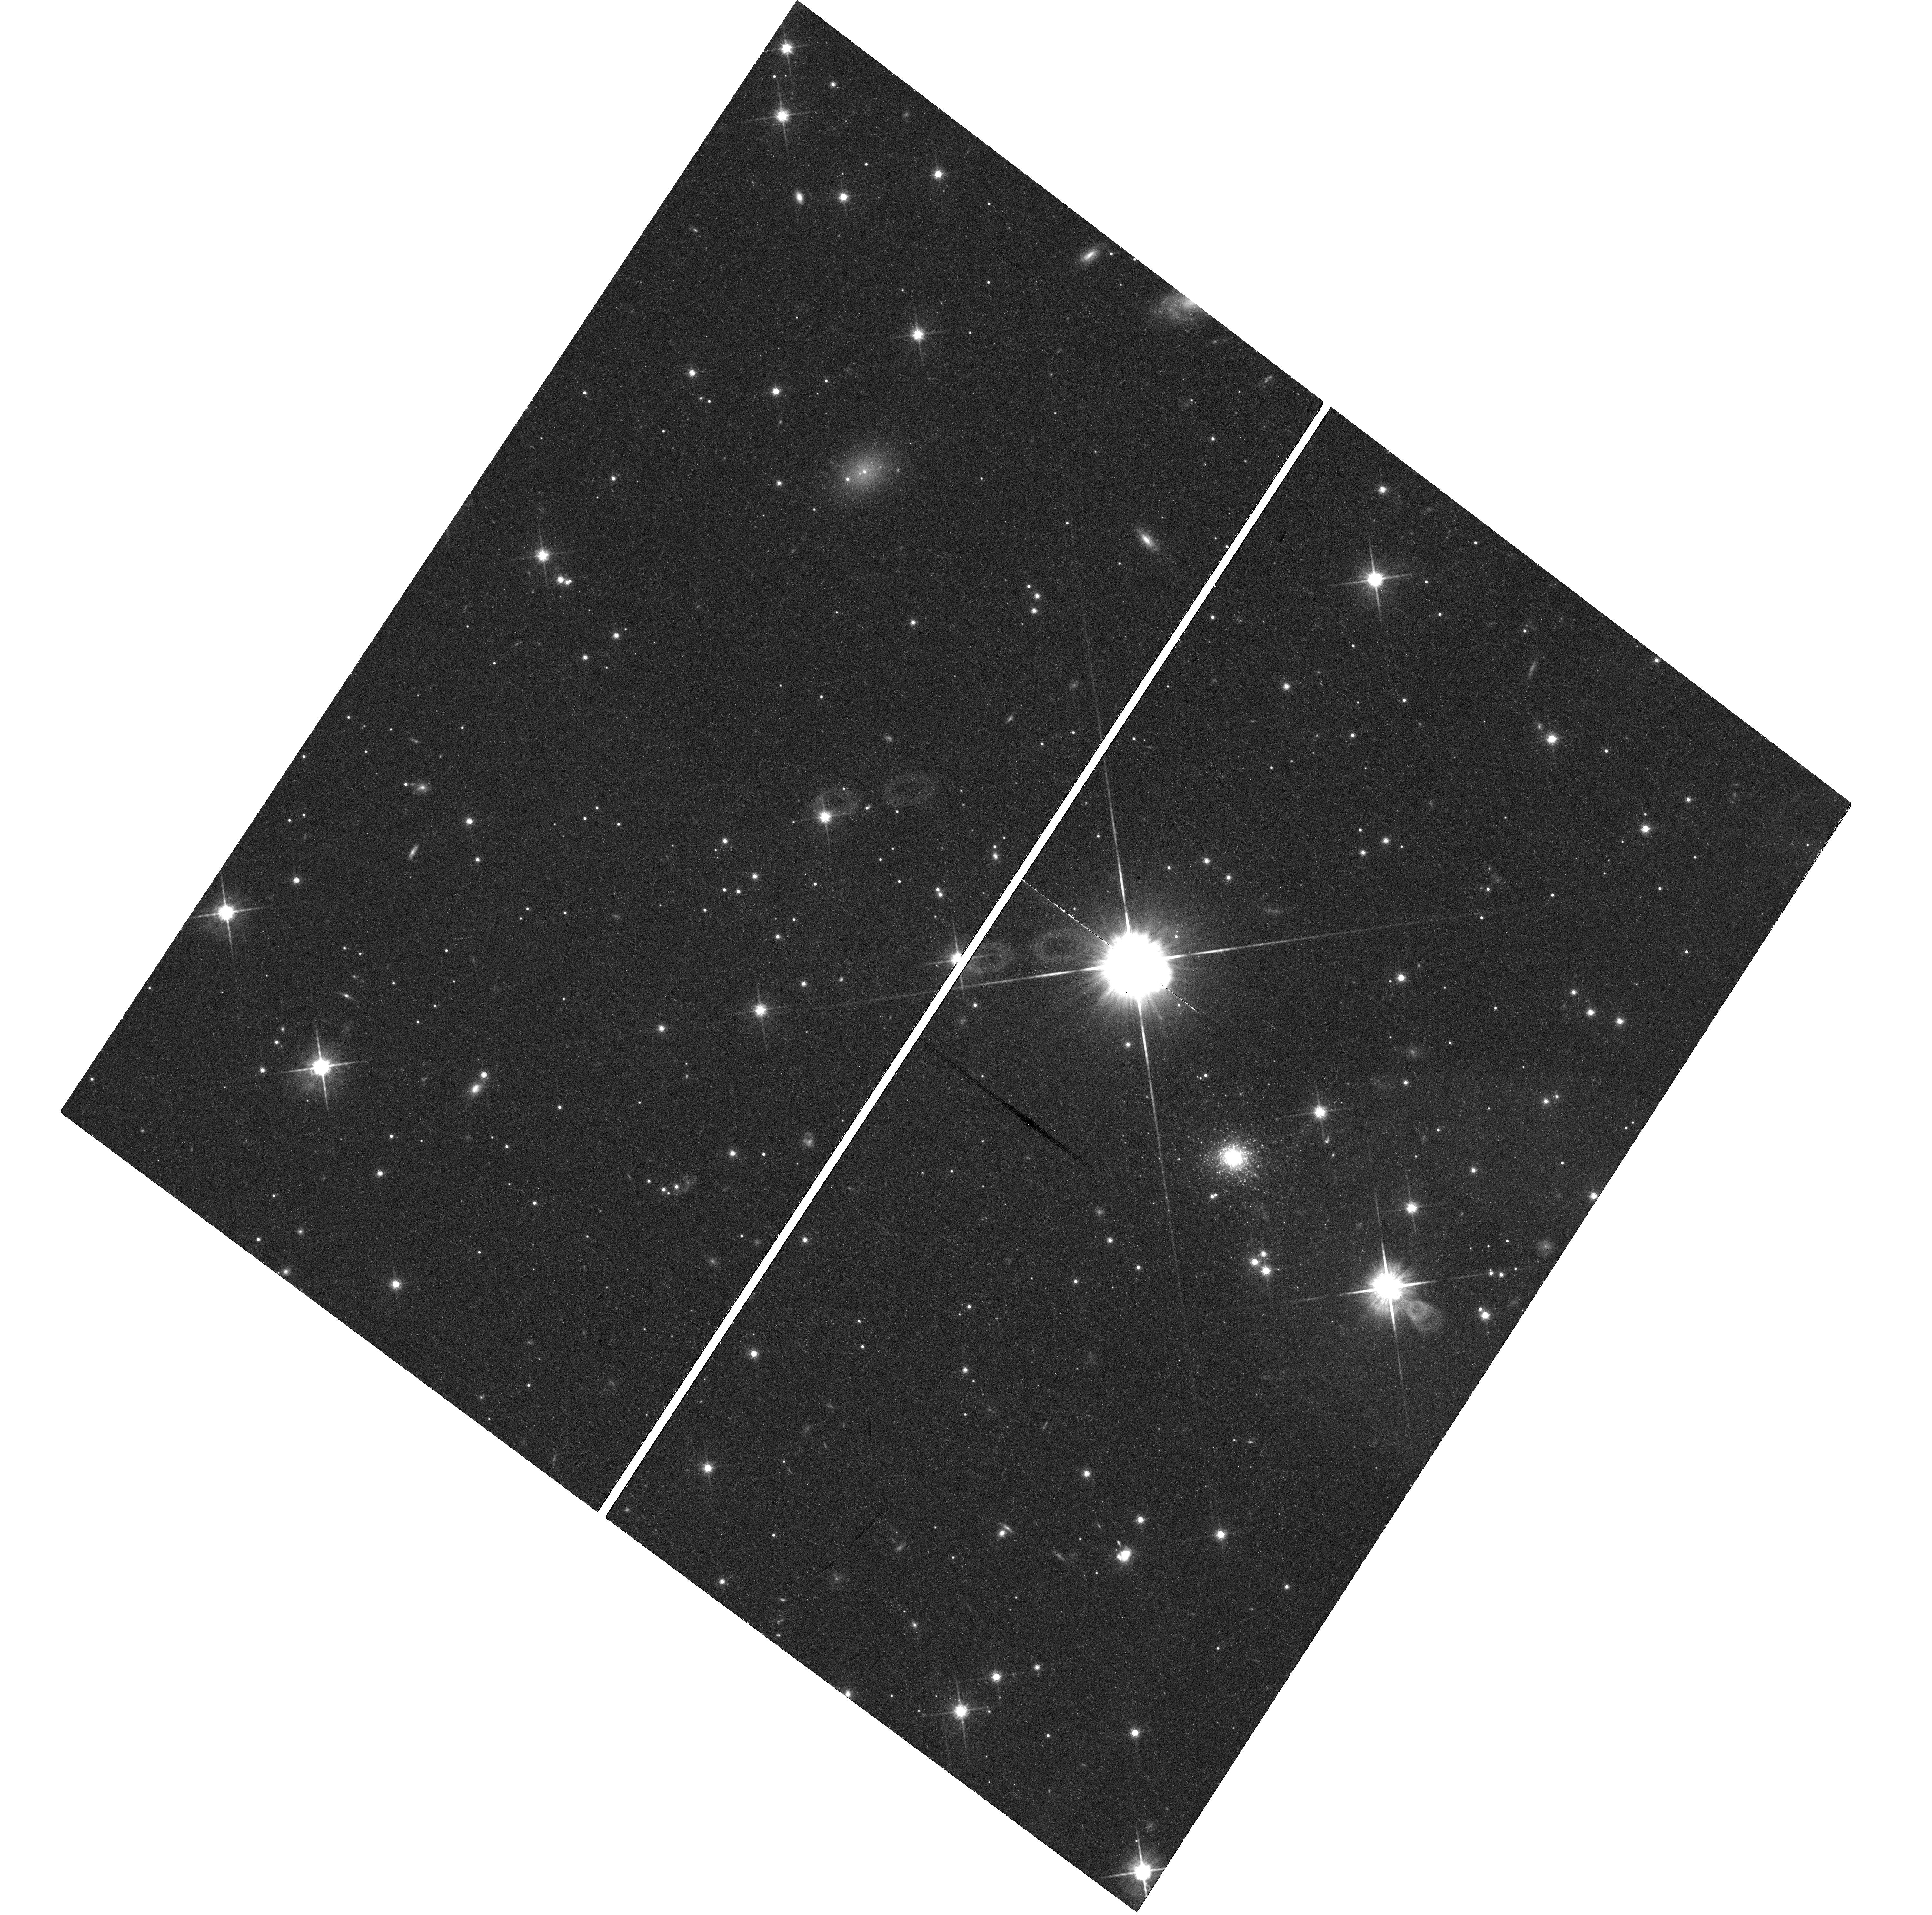
Target: CENA-MM-UCD1. Instrument: WFC3/UVIS. Filter: F814W. Exposure: 43 min. Observation ID: hst_15426_01_wfc3_uvis_f814w_idrg01

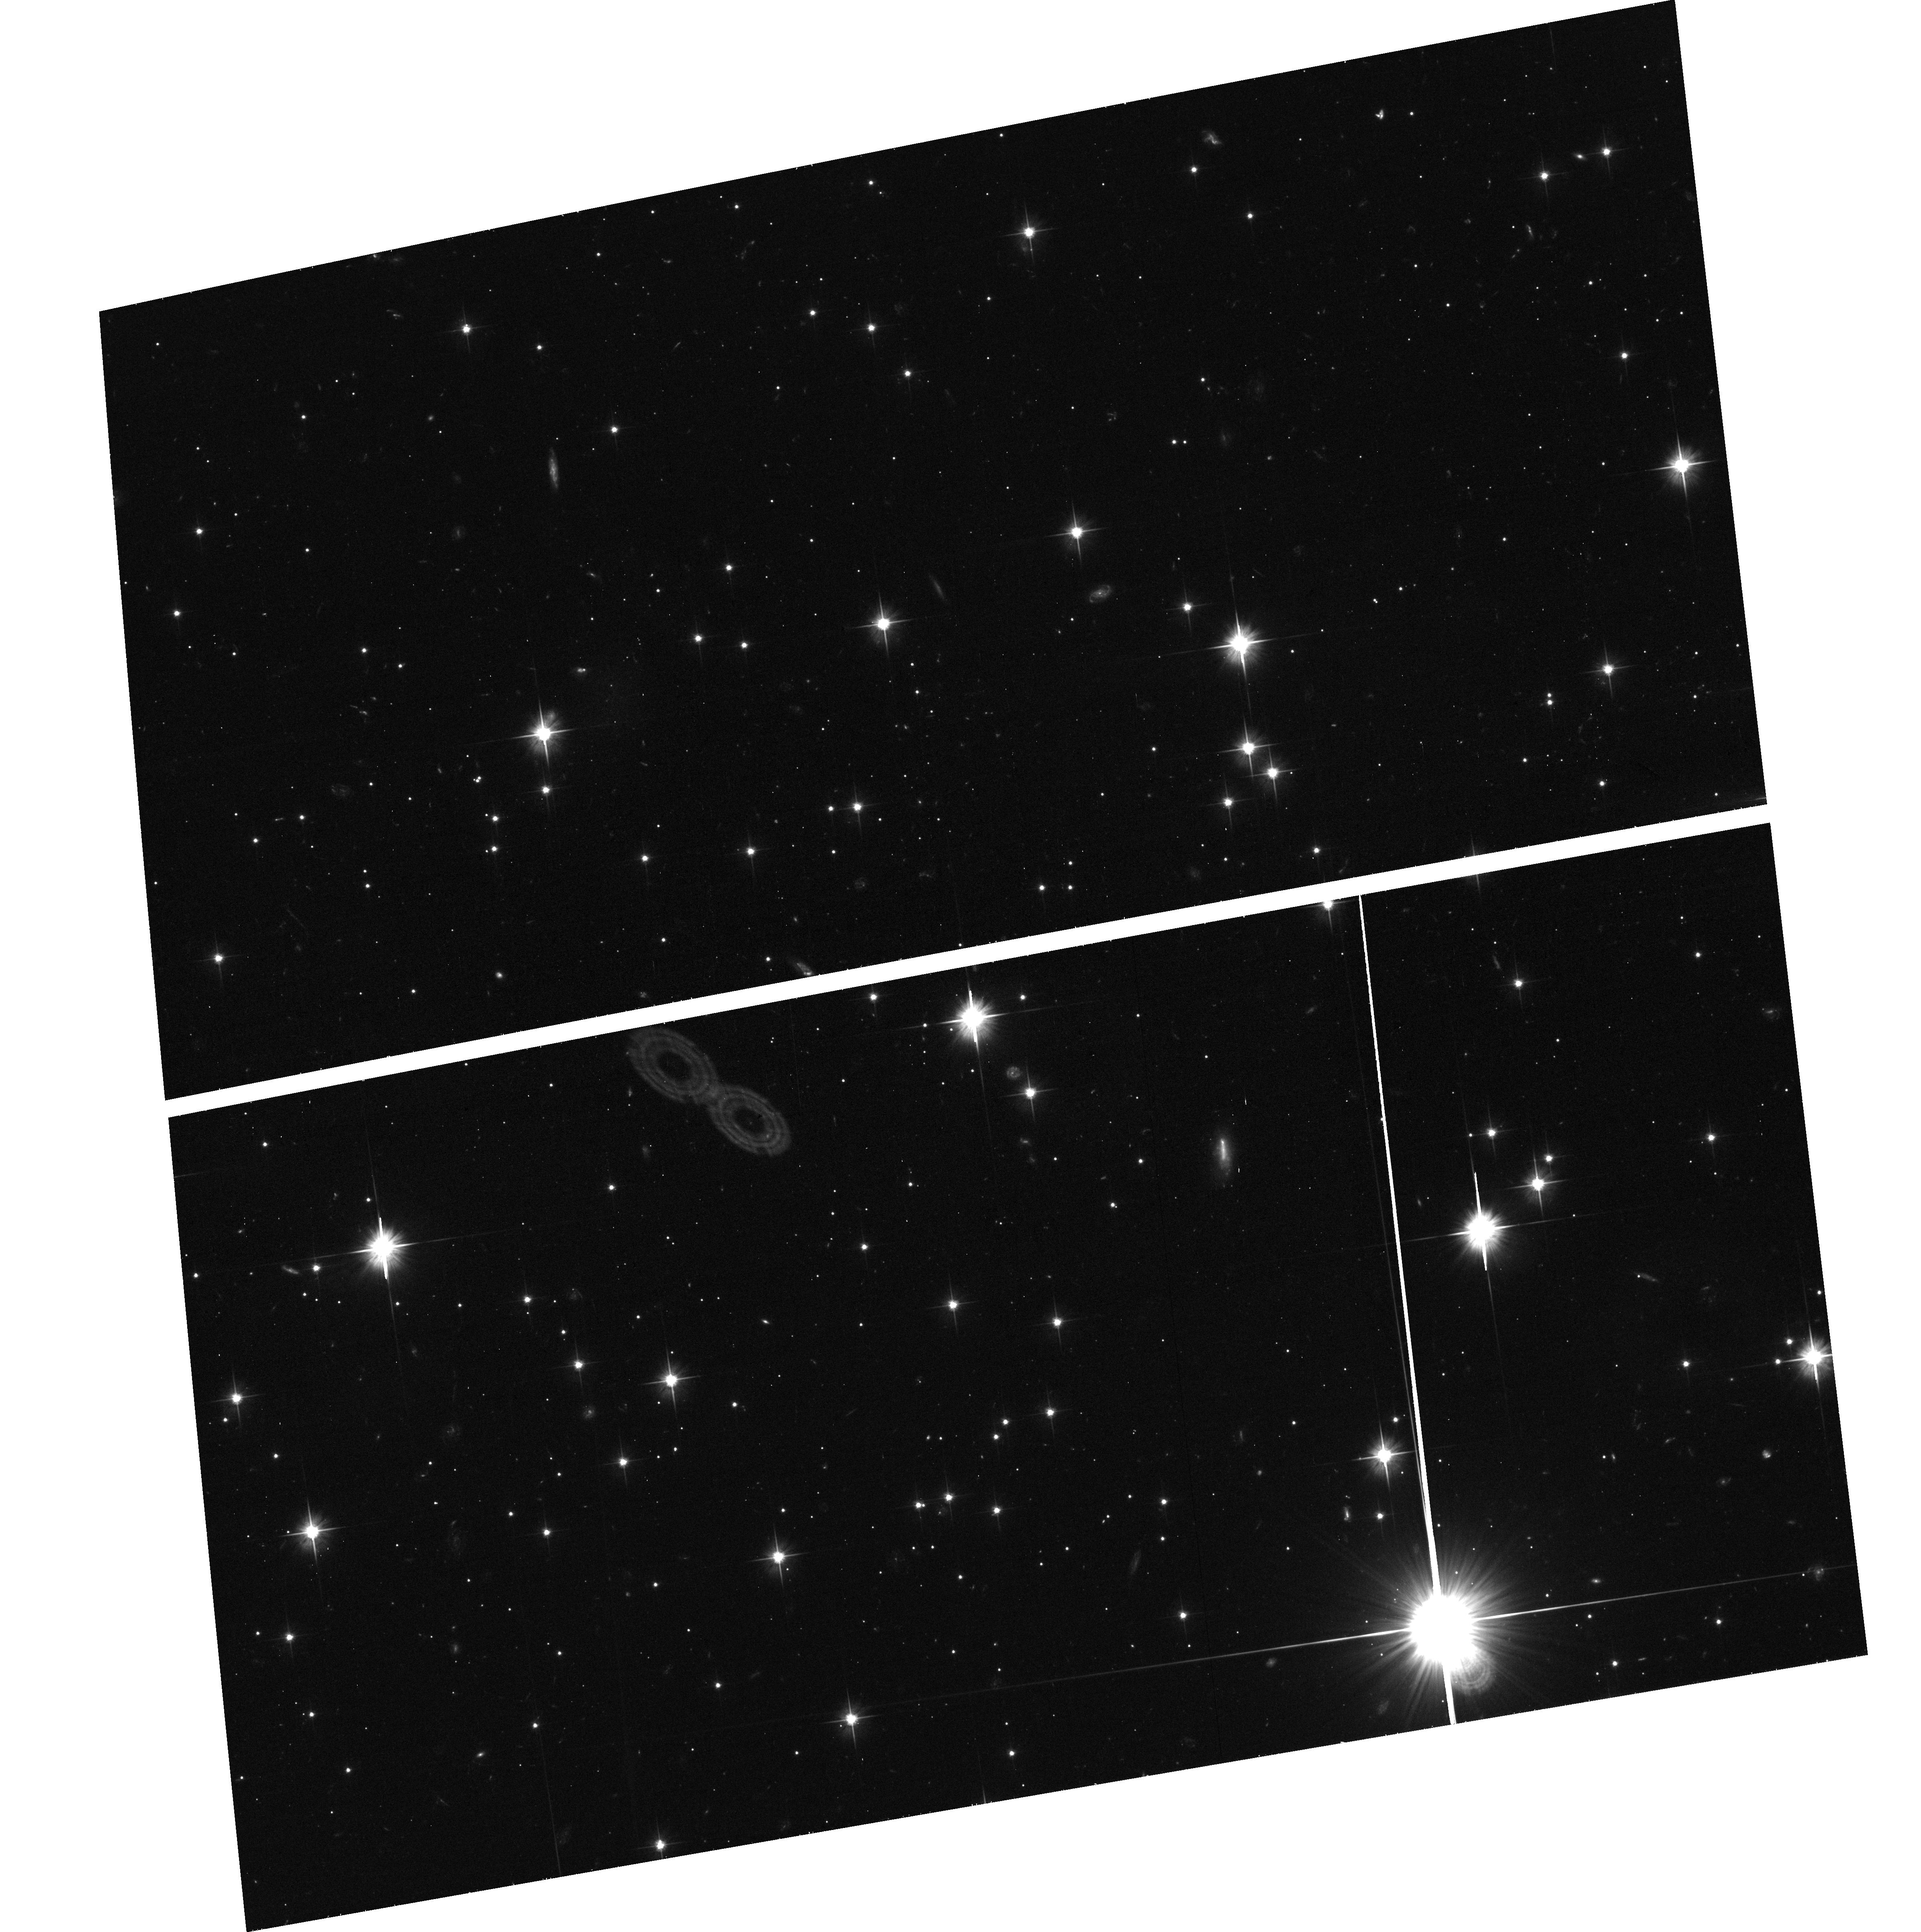
Target: field at RA 199.445°, Dec -44.207°. Instrument: ACS/WFC. Filter: F606W. Exposure: 40 min. Observation ID: hst_15426_01_acs_wfc_f606w_jdrg01

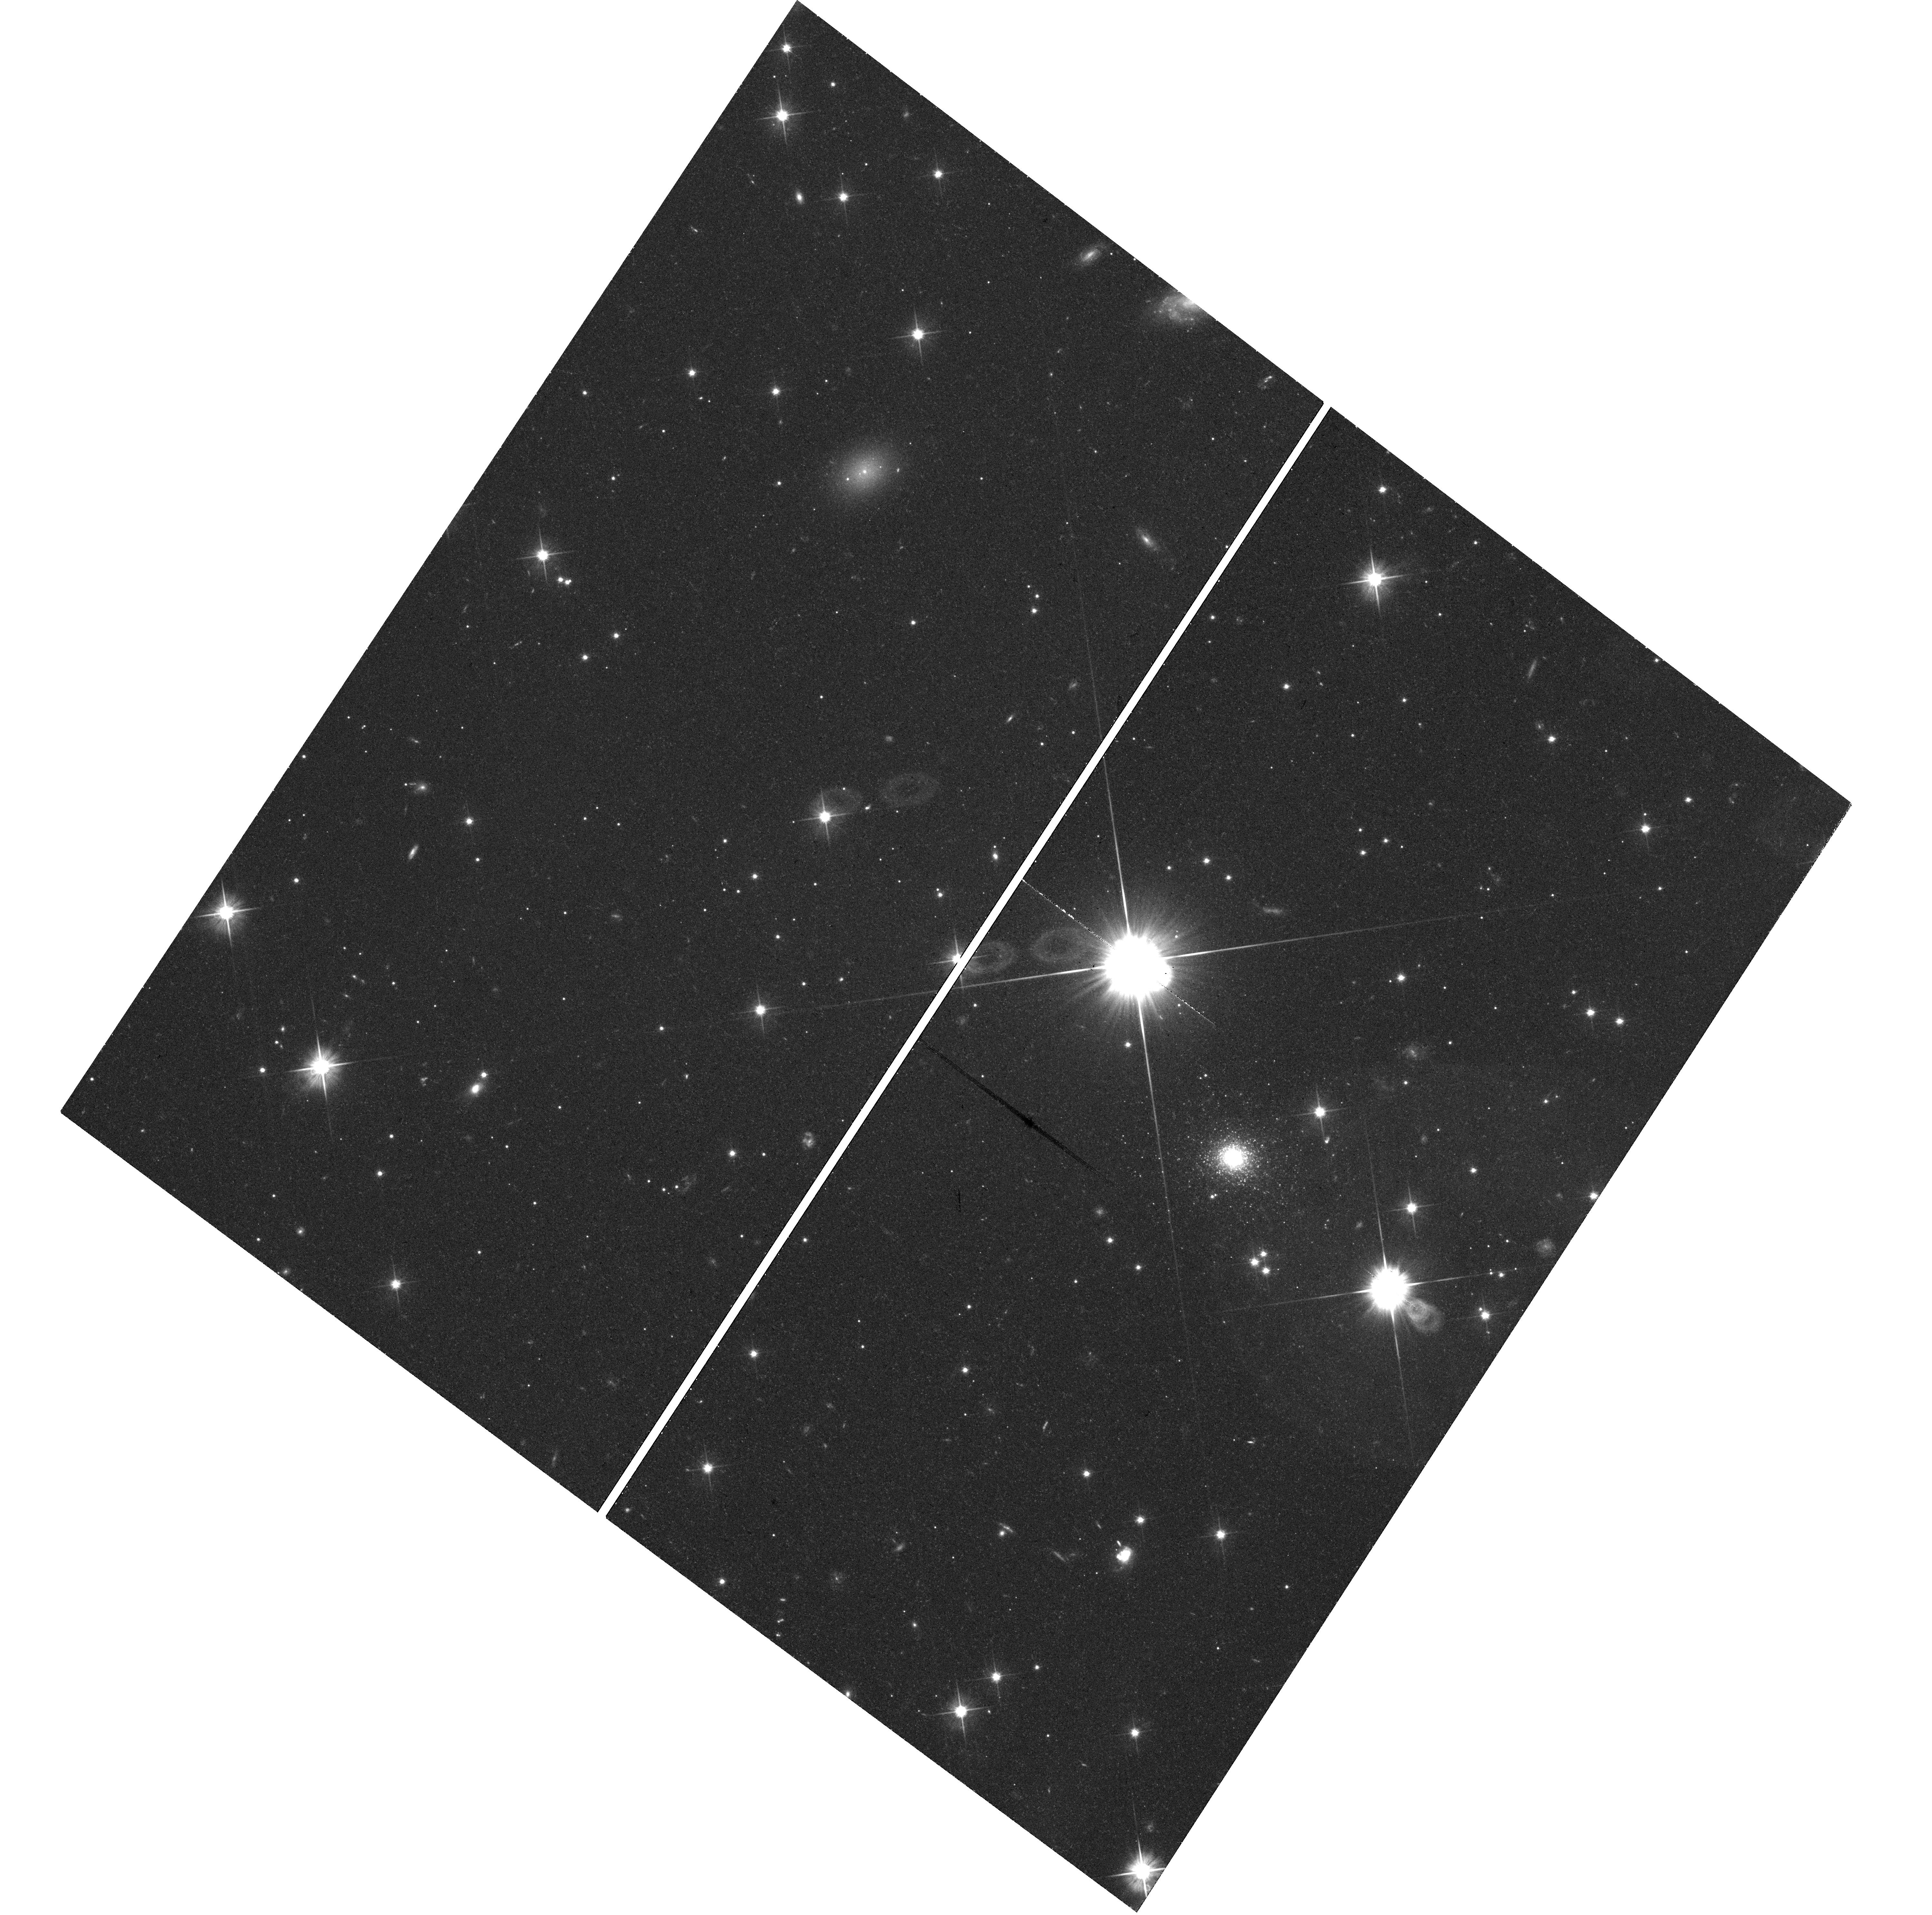
Target: CENA-MM-UCD1. Instrument: WFC3/UVIS. Filter: F606W. Exposure: 45 min. Observation ID: hst_15426_01_wfc3_uvis_f606w_idrg01

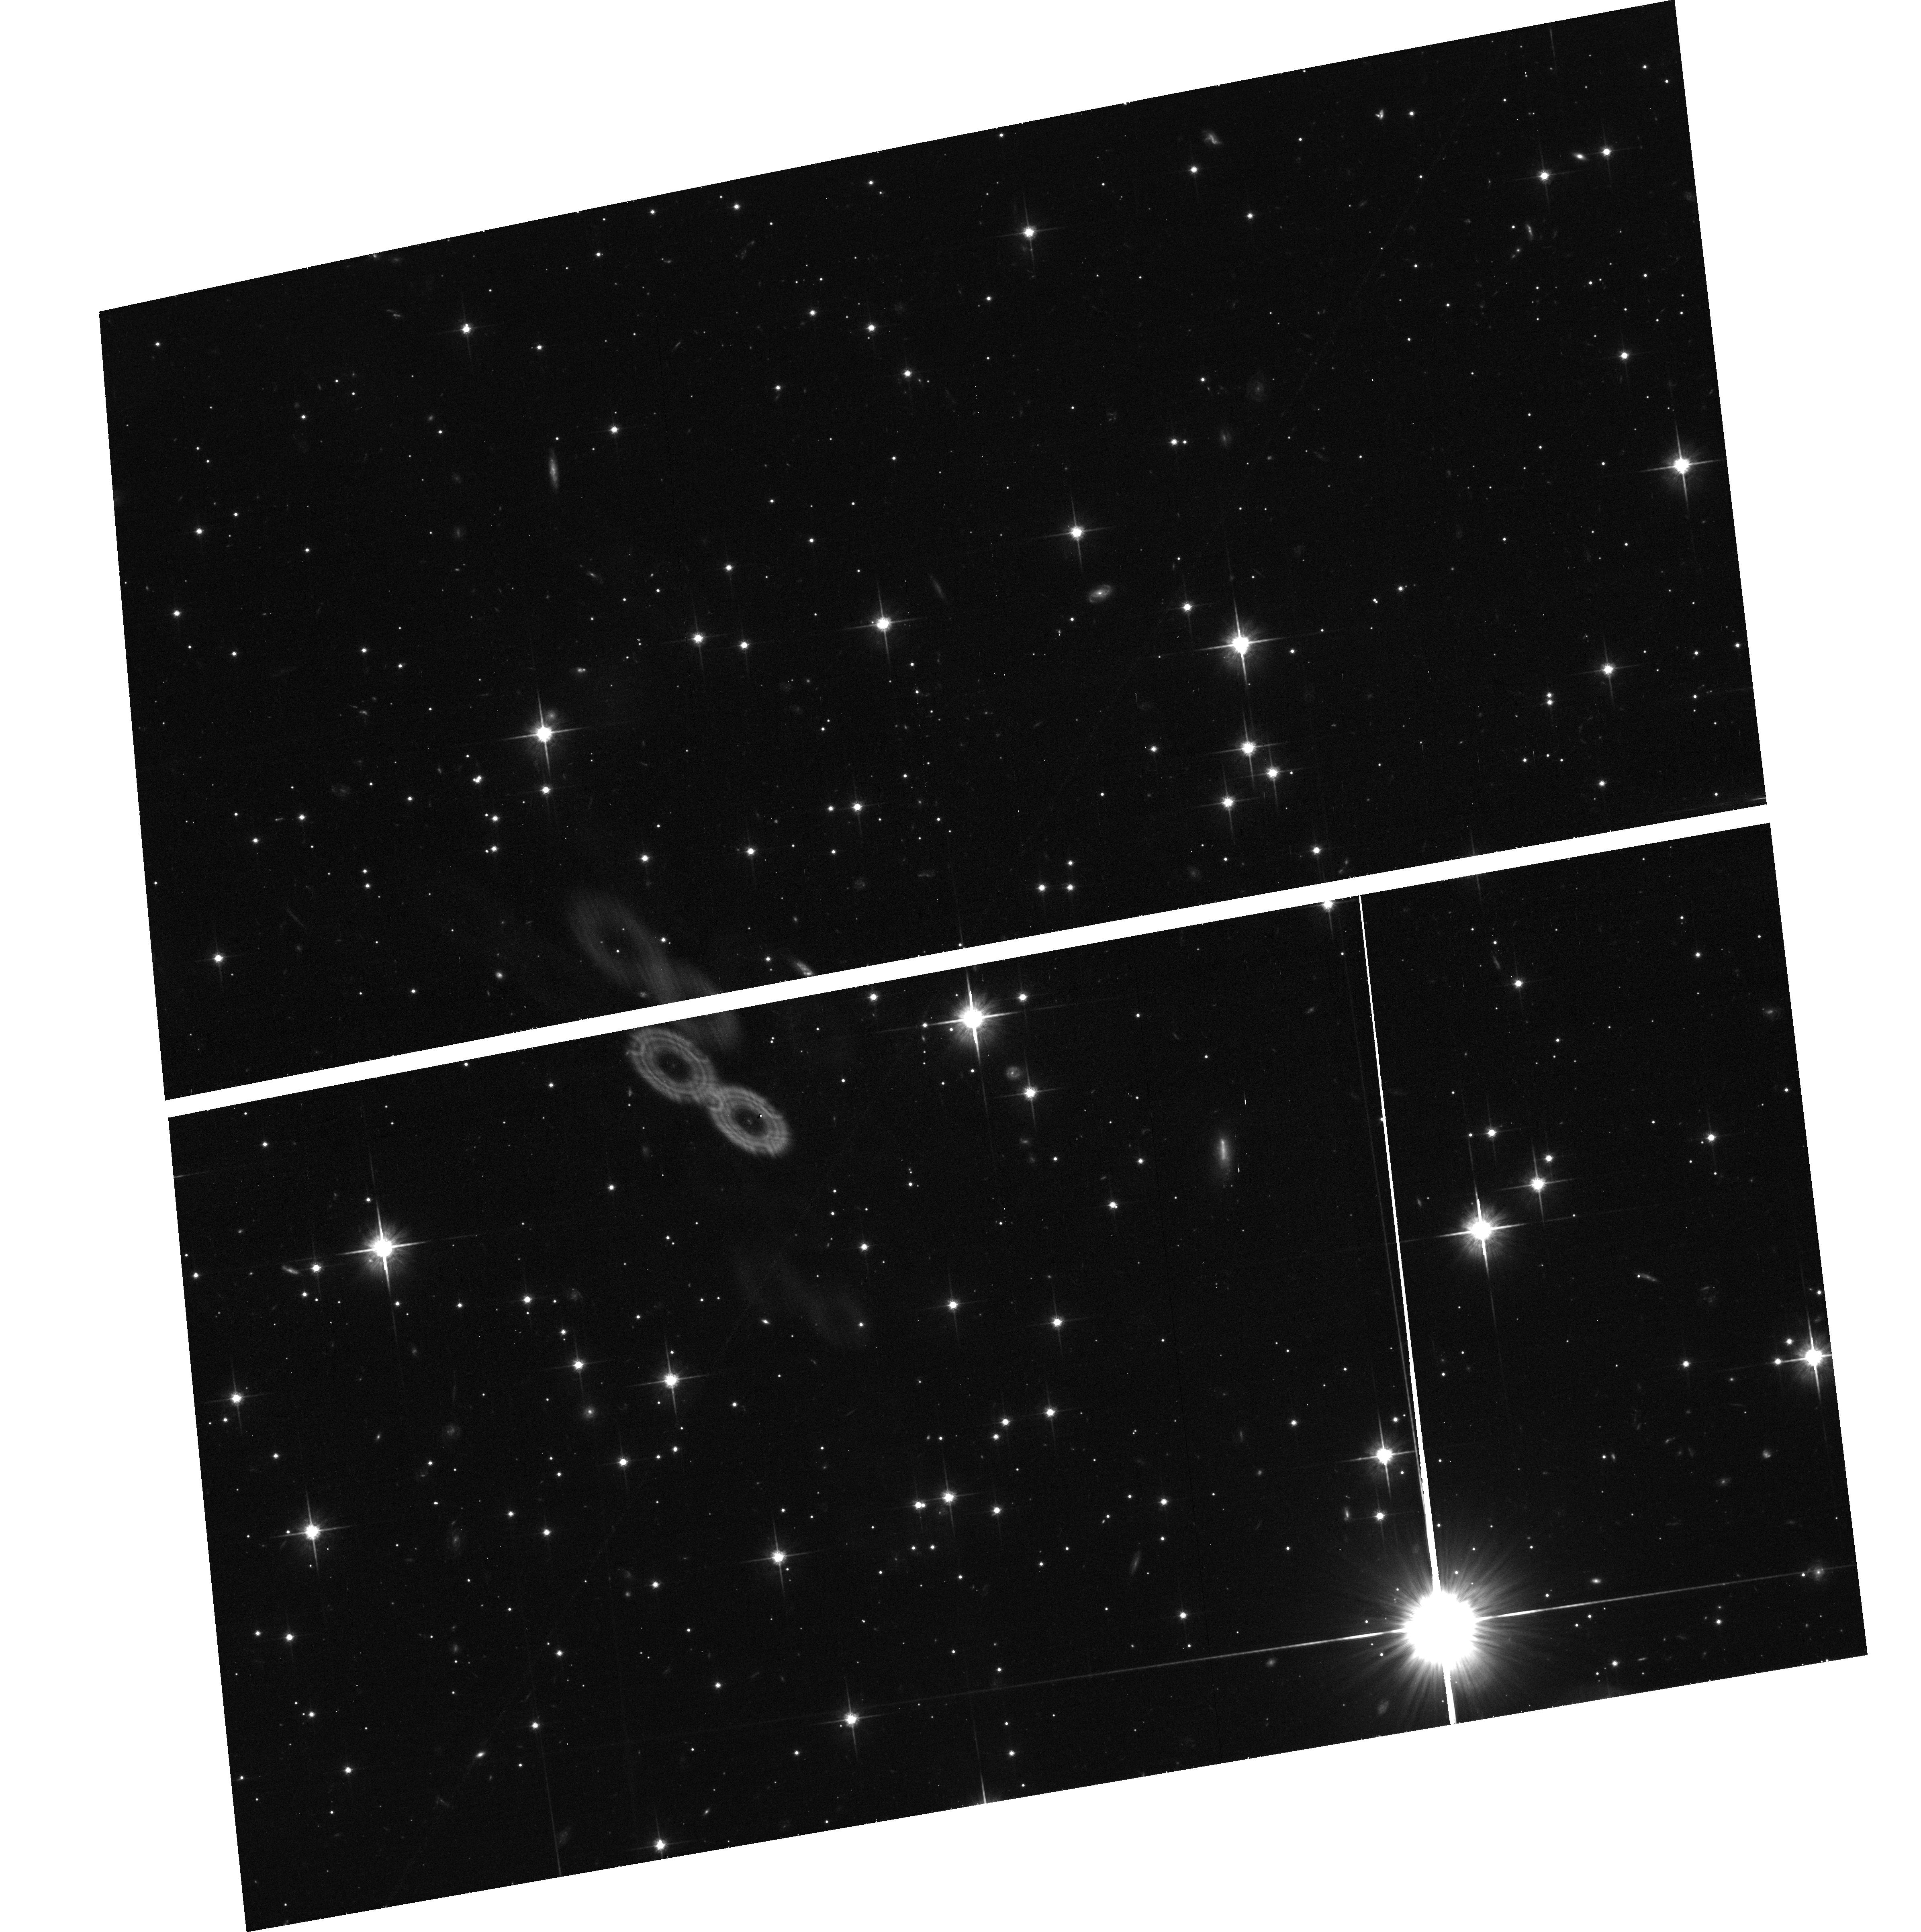
Target: field at RA 199.445°, Dec -44.207°. Instrument: ACS/WFC. Filter: F814W. Exposure: 37 min. Observation ID: hst_15426_01_acs_wfc_f814w_jdrg01

Characterizing the first Ultra-Compact Dwarf with a resolved extended halo (PI: Crnojevic, Denija)

We request HST/WFC3 imaging to obtain a deep color-magnitude diagram of CenA-MM-UCD1: this peculiar ultra-compact dwarf (UCD) is the first reported UCD with a partially resolved extended halo, and it was serendipitously discovered within our Magellan/Megacam survey of the closest elliptical CenA. The origin of UCD is still uncertain, and mounting observational evidence suggests that these objects could be tidally stripped nuclei of more massive galaxies. CenA-MM-UCD1 represents the missing link in the evolutionary sequence between a nuclear star cluster (pre-stripping phase) and a ``normal'' UCD (post-stripping phase): characterizing the nature of CenA-MM-UCD1 thus represents a milestone for the understanding of the origin of UCDs. The exquisite resolution of the proposed follow-up HST imaging is essential to derive an accurate stellar mass profile for CenA-MM-UCD1, investigate age/metallicity spreads in its populations with a significantly improved accuracy with respect to the ground-based discovery data, and search for possible faint signs of ongoing tidal disruption.